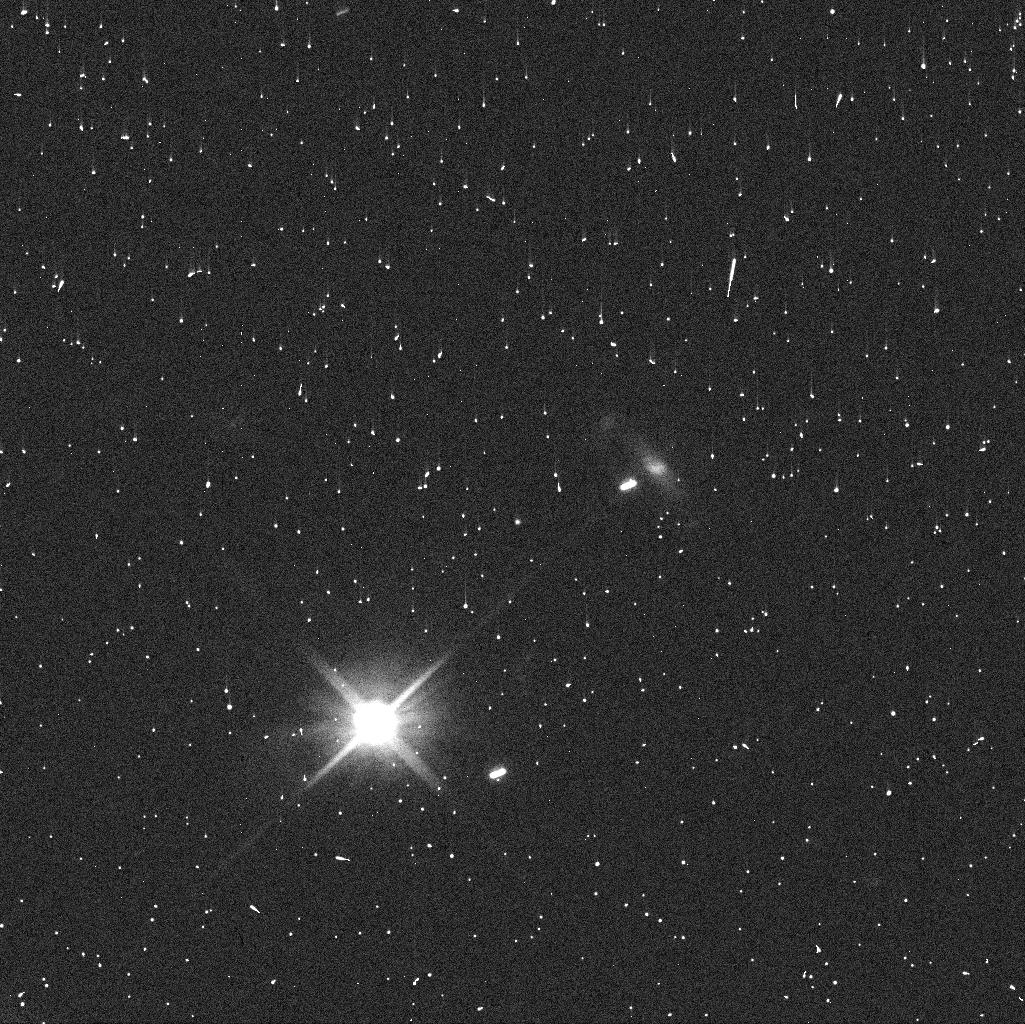
Target: P2019A7
Instrument: WFC3/UVIS
Filter: F606W
Exposure: 4 min
Observation ID: idyz04oqq

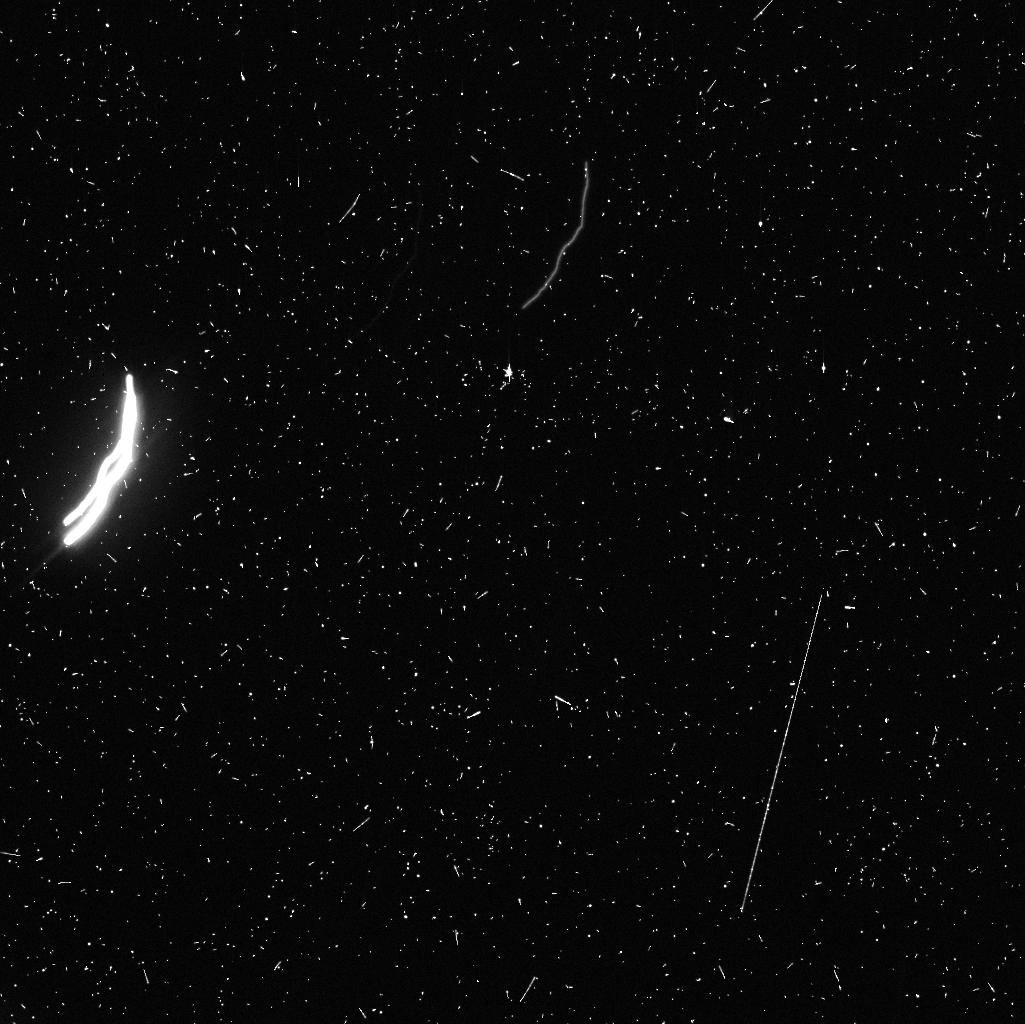
Target: P2019A4-V2
Instrument: WFC3/UVIS
Filter: F606W
Exposure: 9 min
Observation ID: idyz03nqq

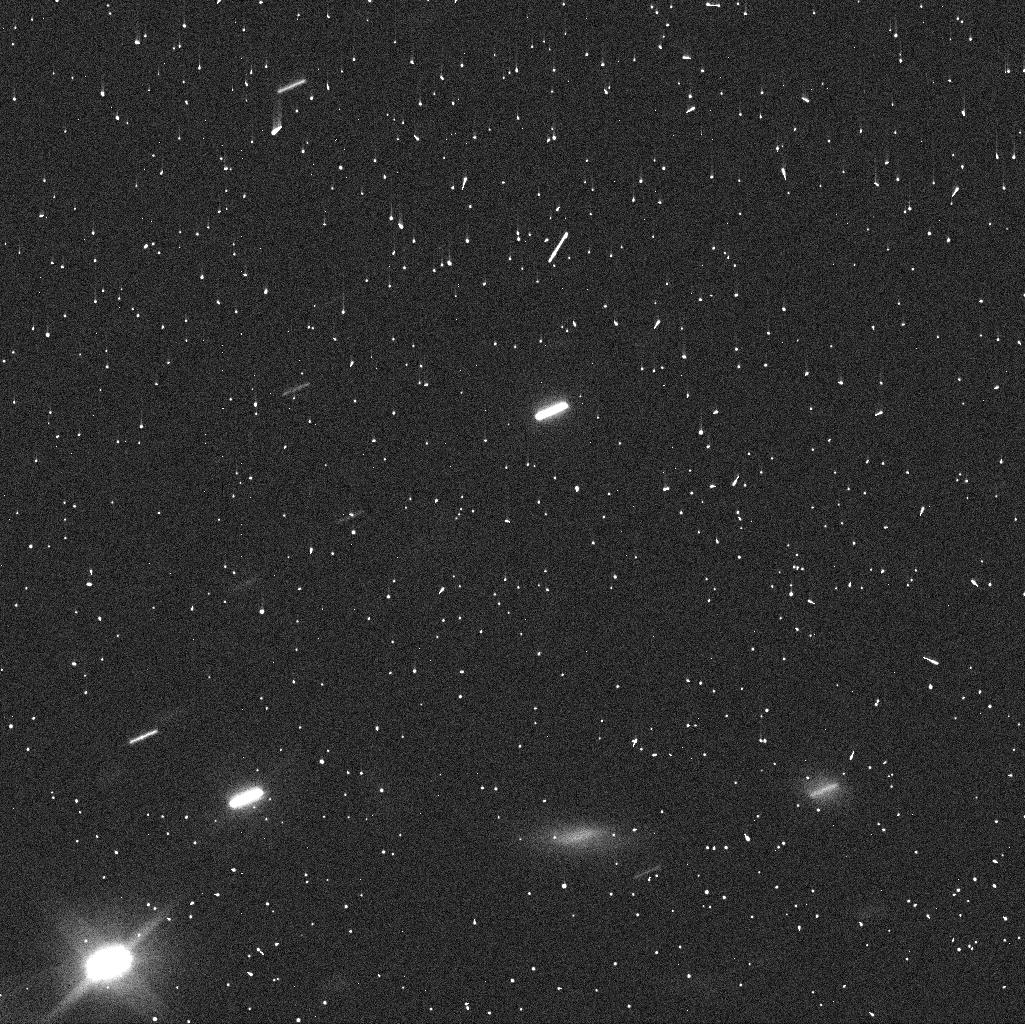
Target: P2019A4-V1
Instrument: WFC3/UVIS
Filter: F606W
Exposure: 4 min
Observation ID: idyz01dzq

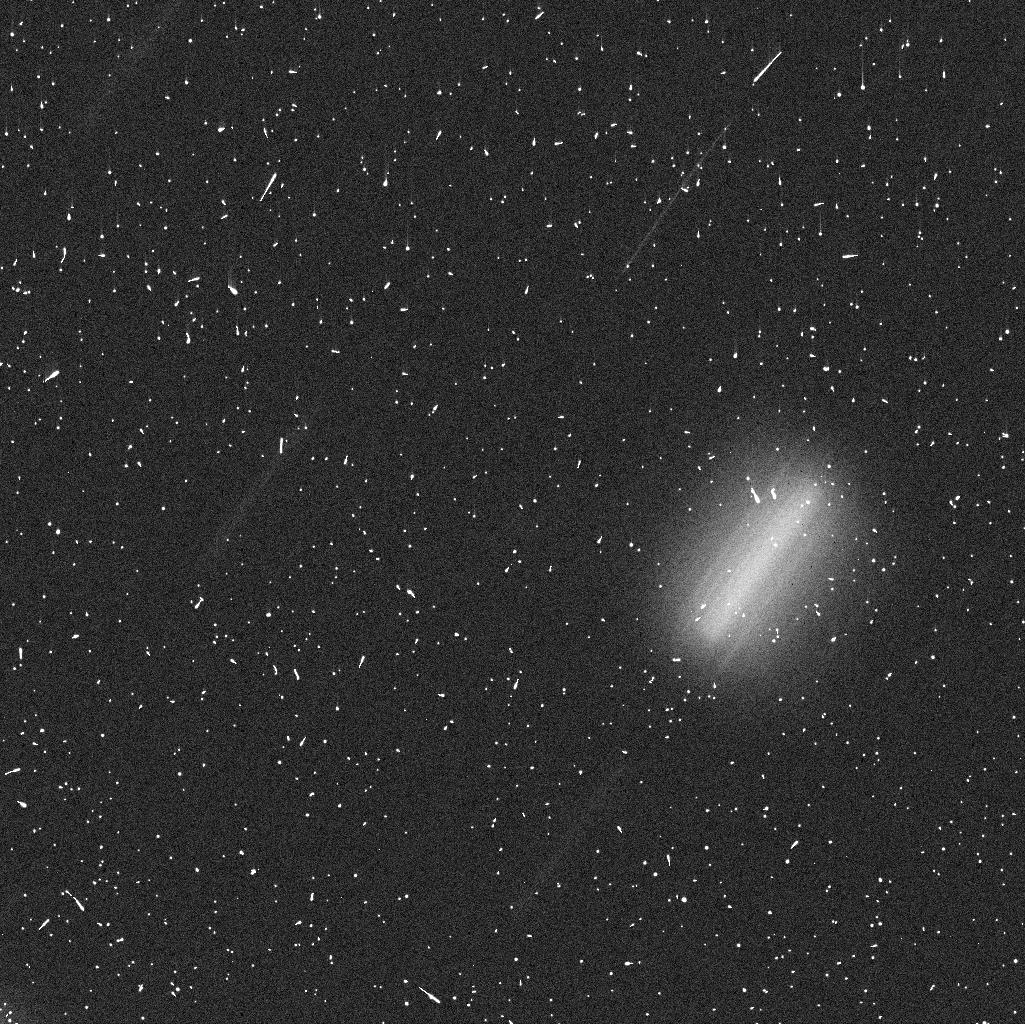
Target: P2019A4-V2
Instrument: WFC3/UVIS
Filter: F606W
Exposure: 9 min
Observation ID: idyz02ogq

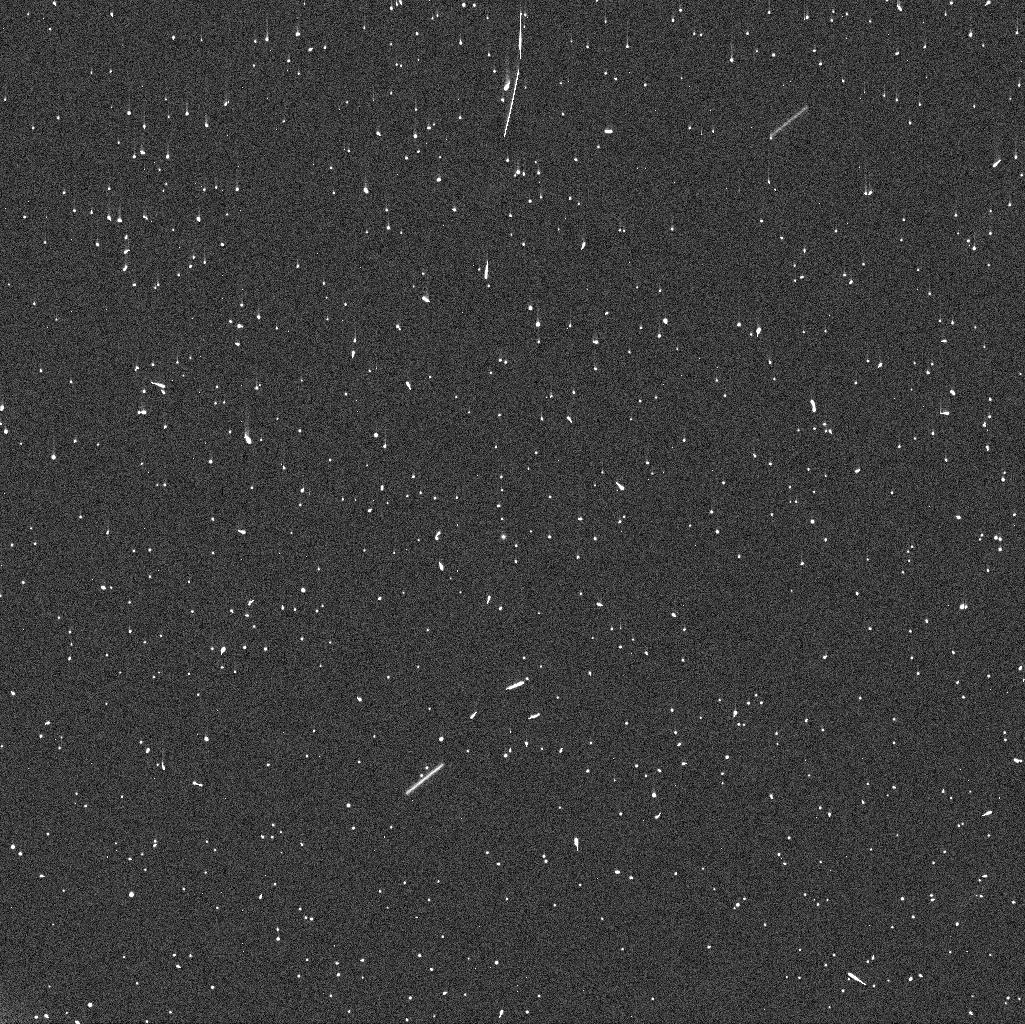
Target: P2019A7
Instrument: WFC3/UVIS
Filter: F606W
Exposure: 4 min
Observation ID: idyz05gsq

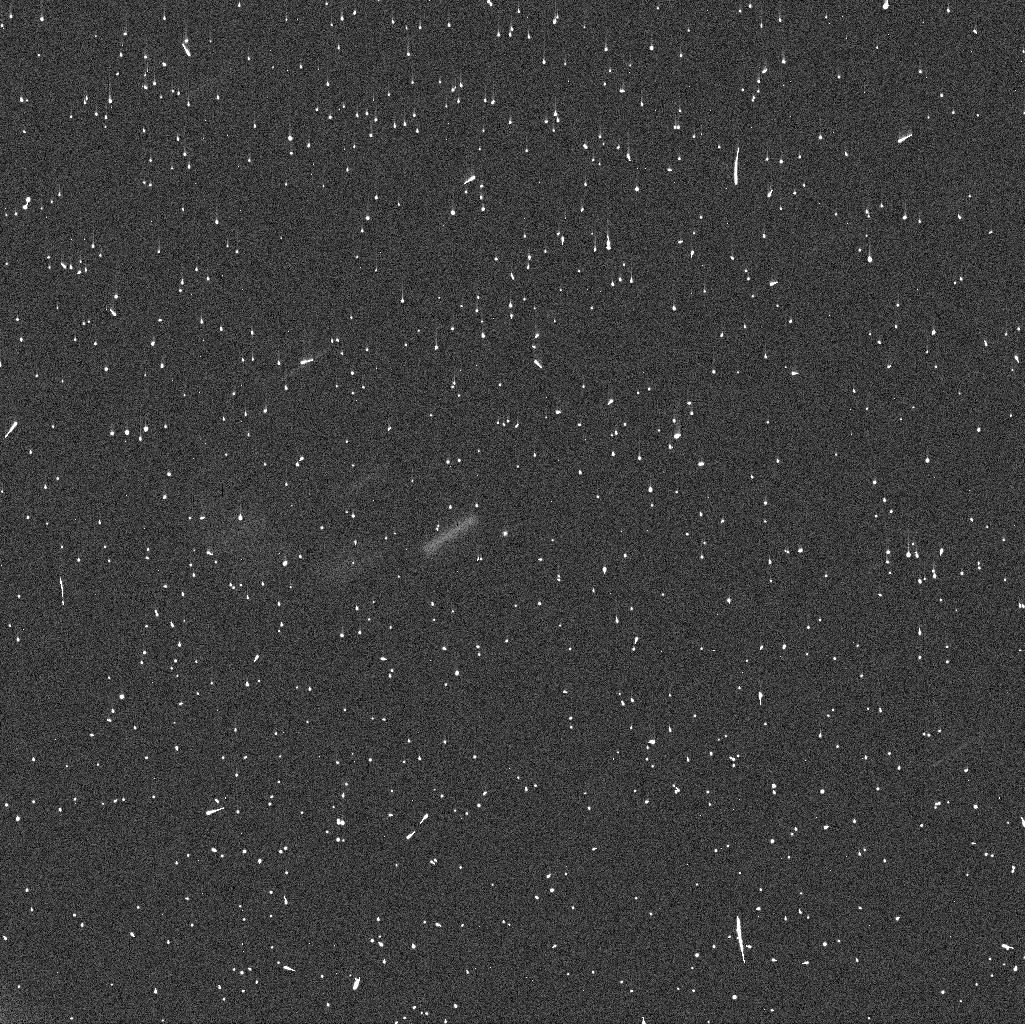
Target: P2019A7
Instrument: WFC3/UVIS
Filter: F606W
Exposure: 4 min
Observation ID: idyz06h5q

Causes of activity in newly discovered active asteroids P/2019 A4 and P/2019 A7 (PI: Agarwal, Jessica)

We propose to study the nuclei and dust environments of the recently discovered active asteroids P/2019 A4 and P/2019 A7 at the highest possible resolution. Our primary goal is to determine the causes of the activity, specifically if driven by the sublimation of ice or caused by an instantaneous process such as an impact or rotational instability. To this purpose, we propose to characterise the nuclei, search for potential bound or unbound companions, and study the dust environment and its evolution with time. As A4 is located in the middle main belt, sublimation-driven activity, if found, would place a strong new constraint on the location of the snow line in the early solar system. A7 is located in the outer main belt and hence more likely to contain ice, but the discovery circumstances are different from those of typical main belt comets with sublimation-driven activity. Our proposed observations will help to understand this difference. We propose three 1-orbit visits to either object between 2019 April and mid-June. Given their discovery in 2019 January, we could not propose these observations at the last regular deadline for GO proposals. Waiting for Cycle 27 will mean that the dust diagnostic of the current activity will have been dispersed by solar radiation pressure.